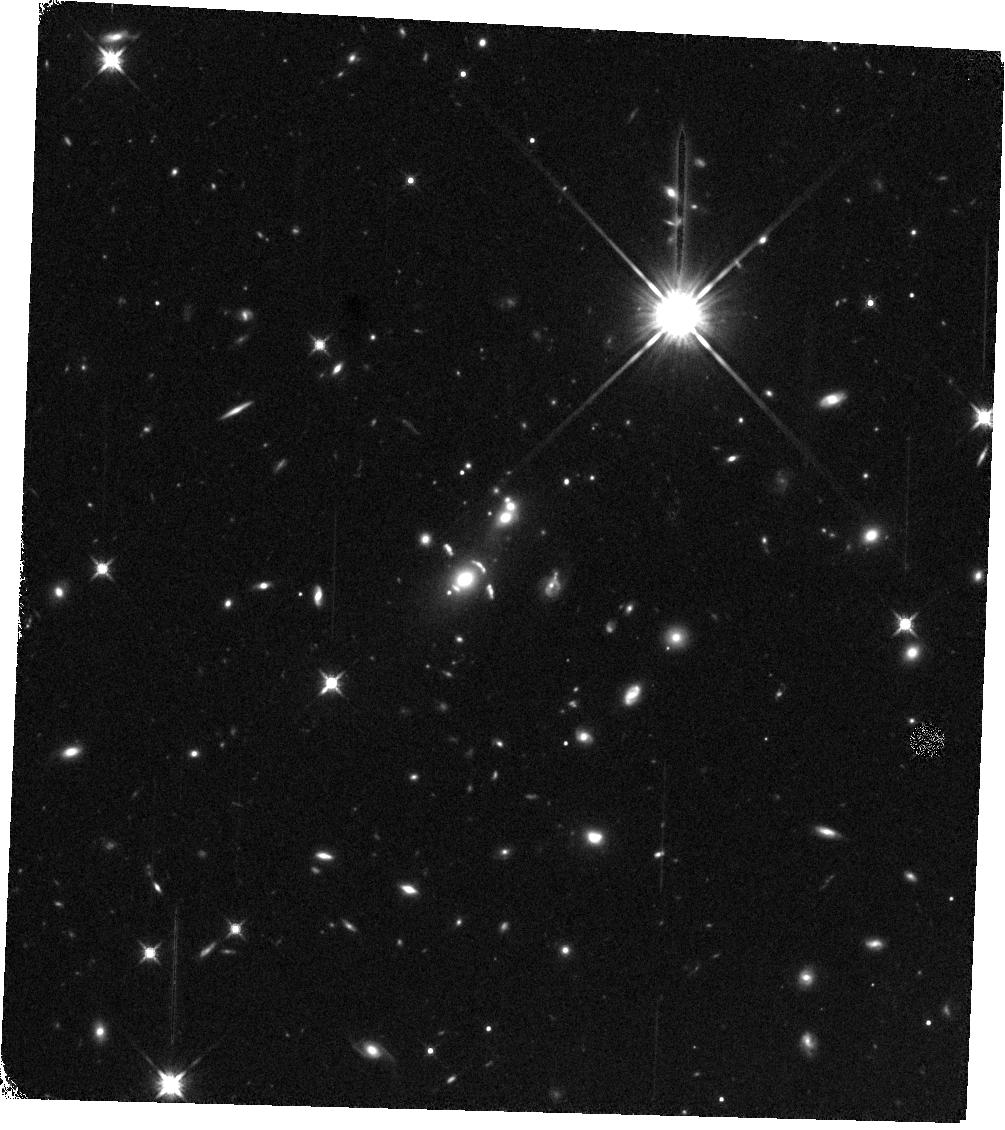
Target: SDSSJ2340+2947
Instrument: WFC3/IR
Filter: F140W
Exposure: 14 min
Observation ID: hst_14230_06_wfc3_ir_f140w_icwx06

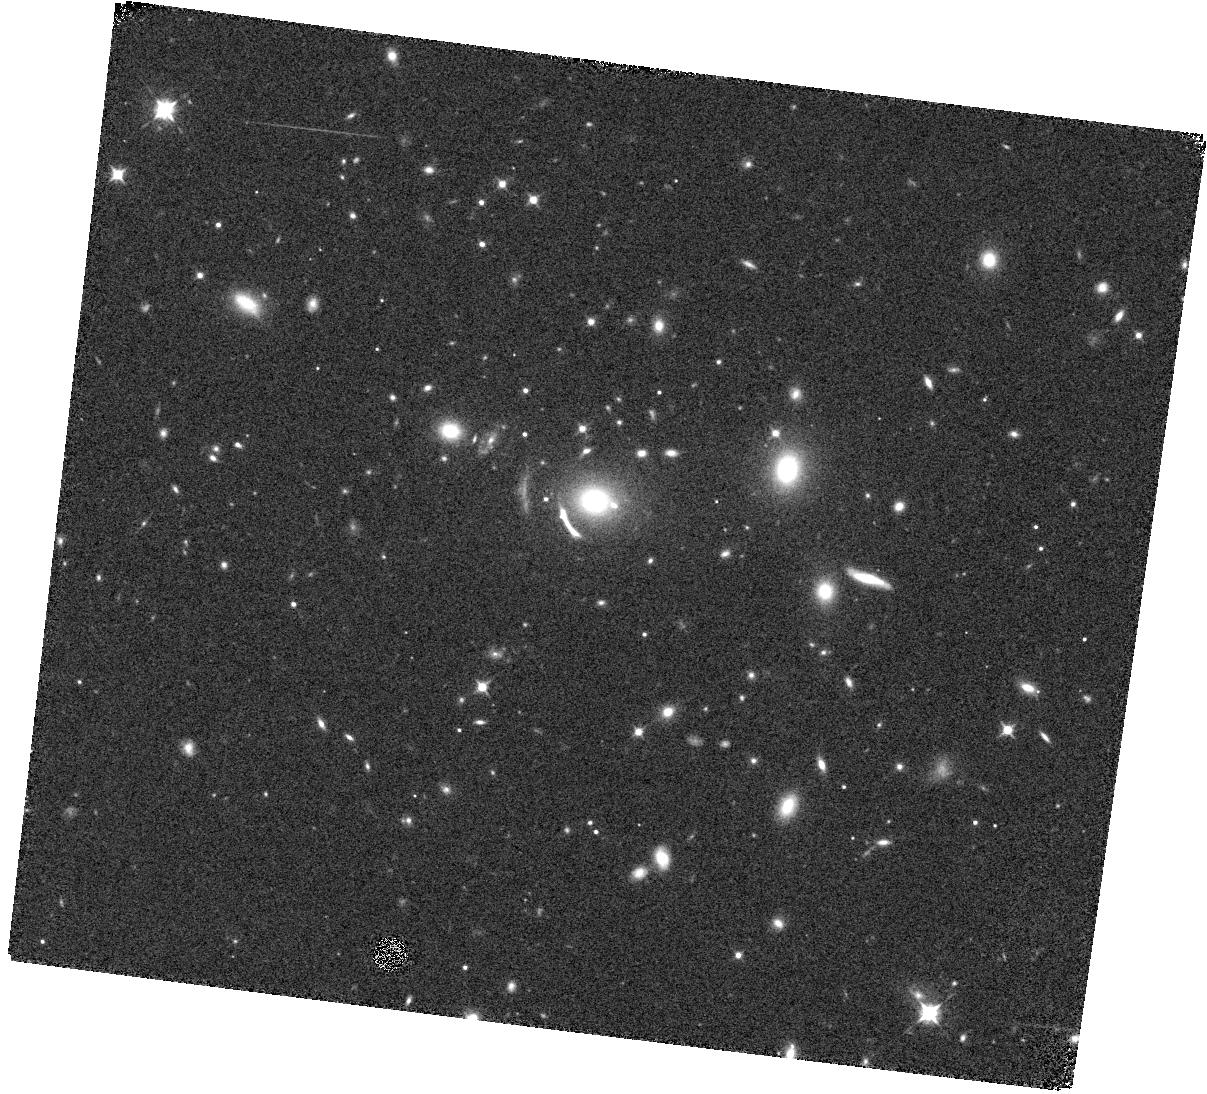
Target: SDSSJ1723+3411
Instrument: WFC3/IR
Filter: F105W
Exposure: 8 min
Observation ID: hst_14230_04_wfc3_ir_f105w_icwx04

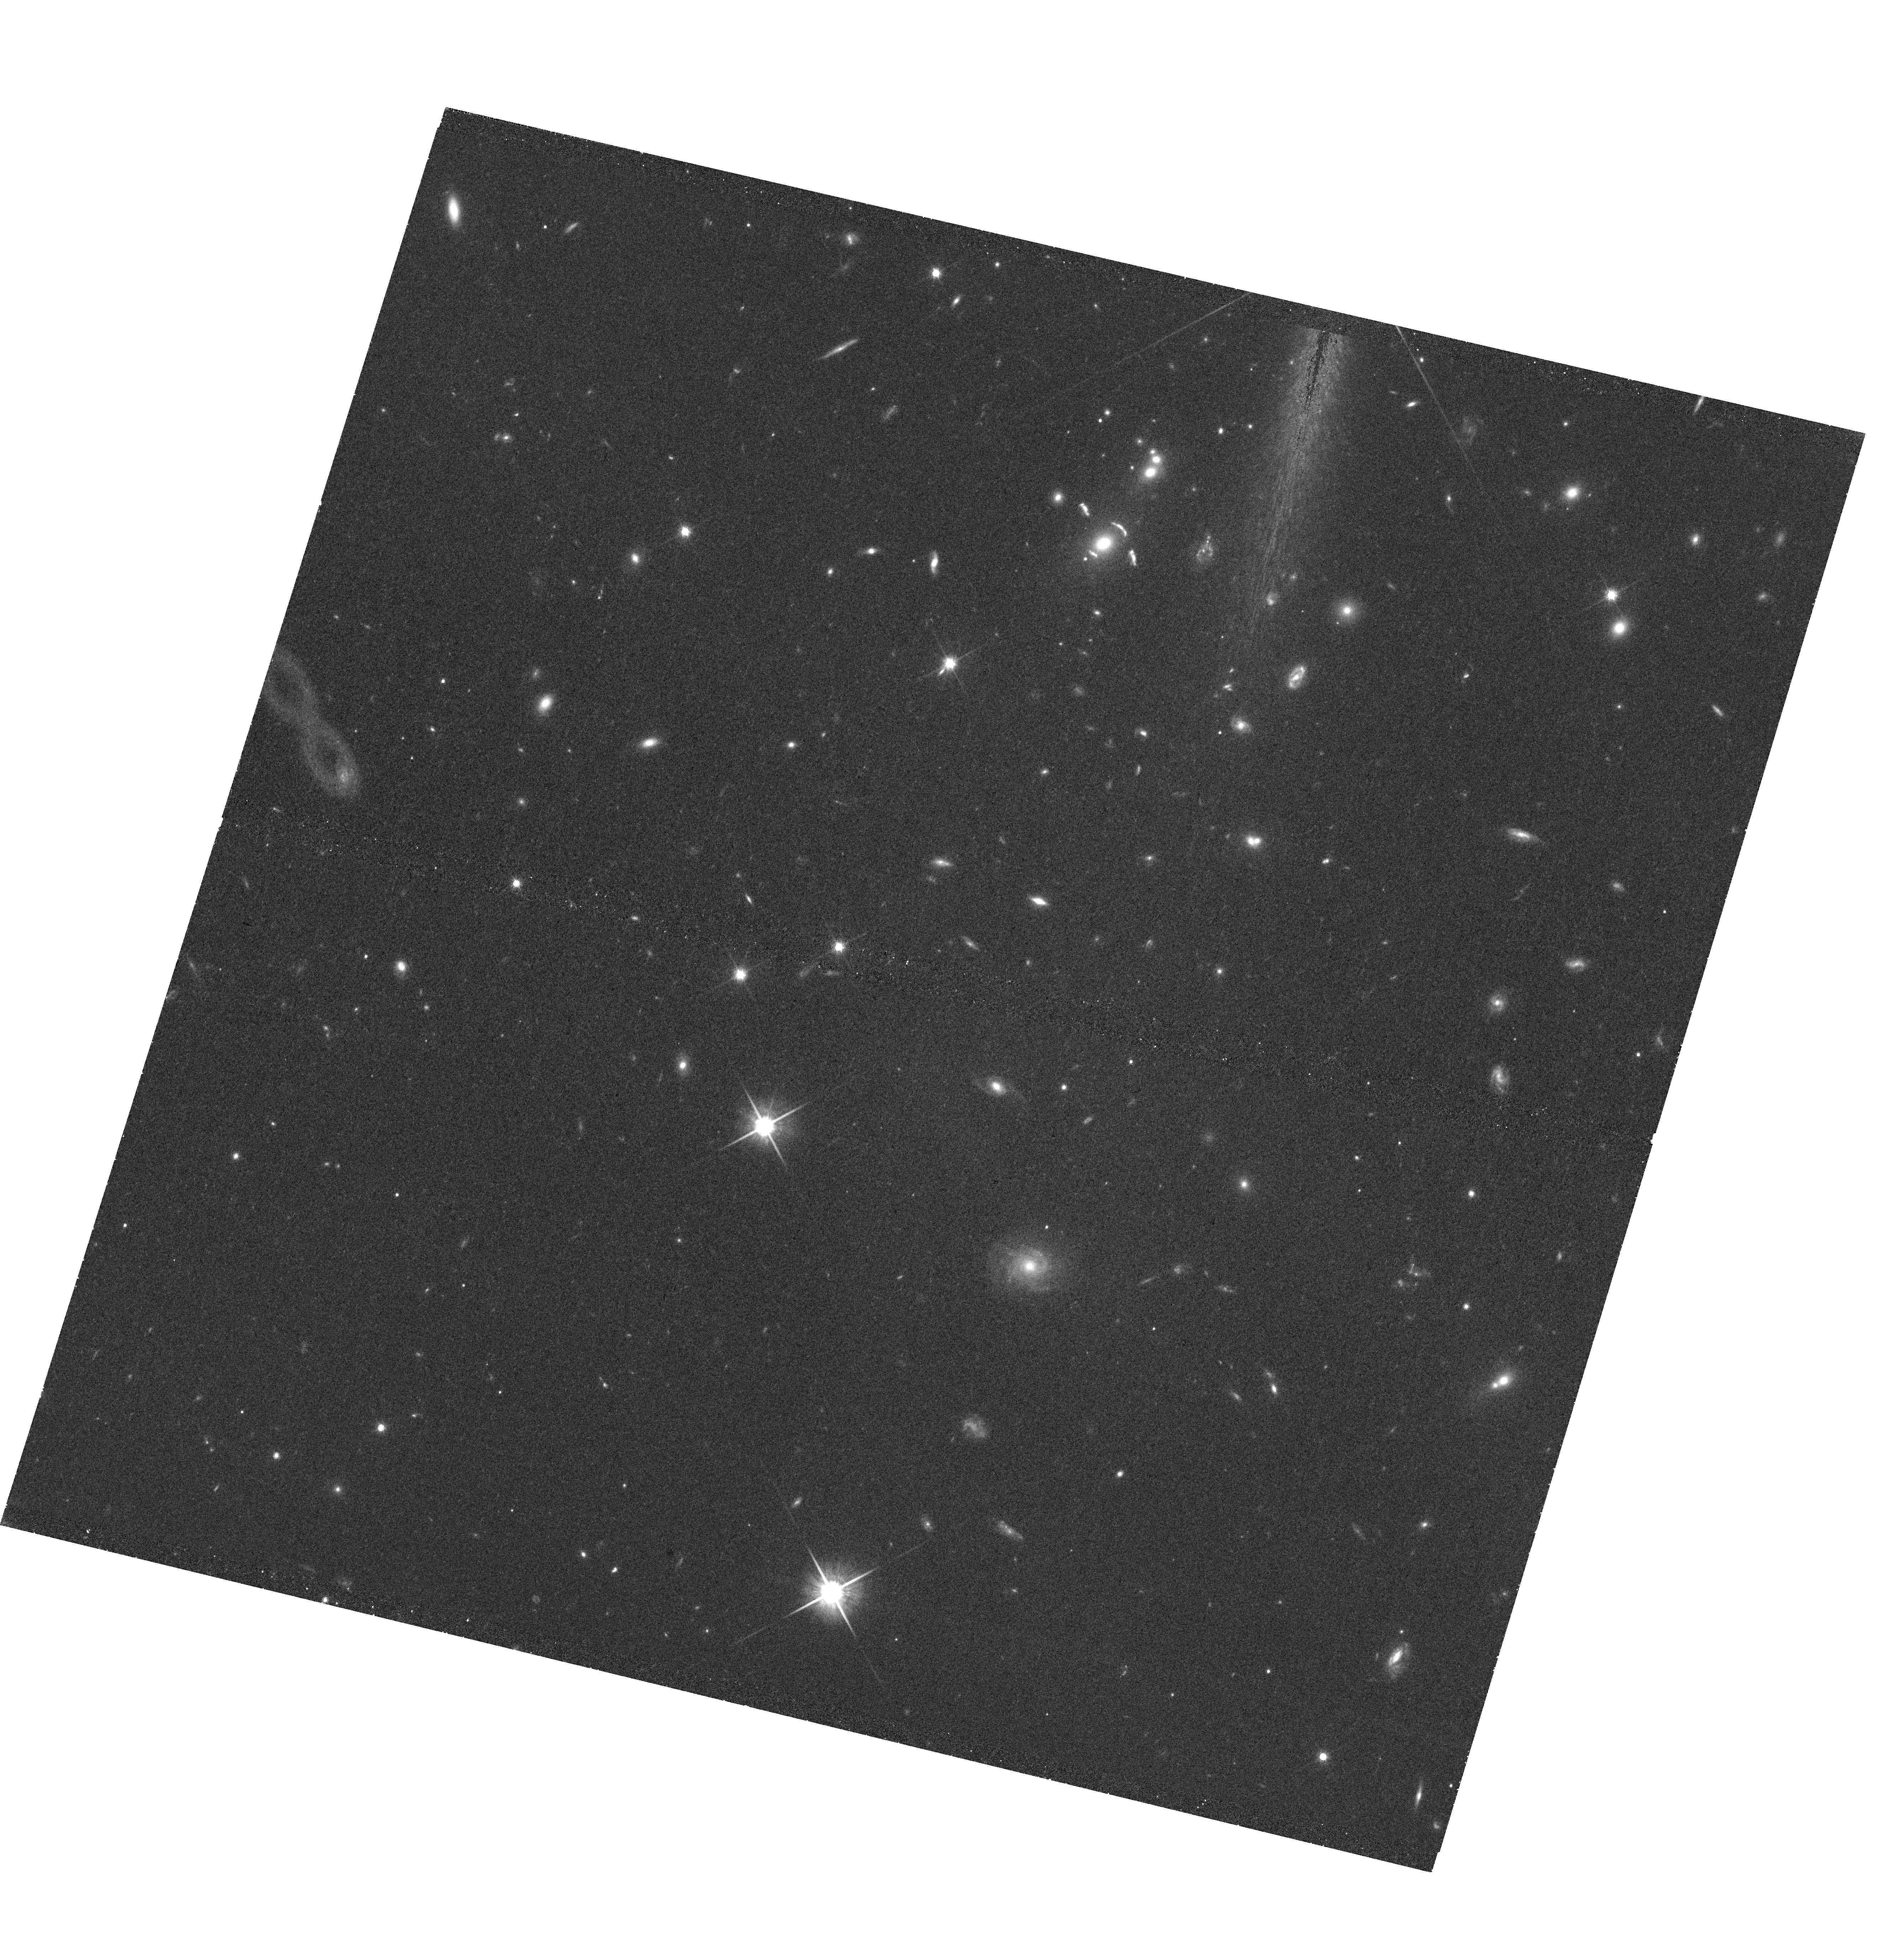
Target: SDSSJ2340+2947
Instrument: WFC3/UVIS
Filter: F814W
Exposure: 42 min
Observation ID: hst_14230_01_wfc3_uvis_f814w_icwx01

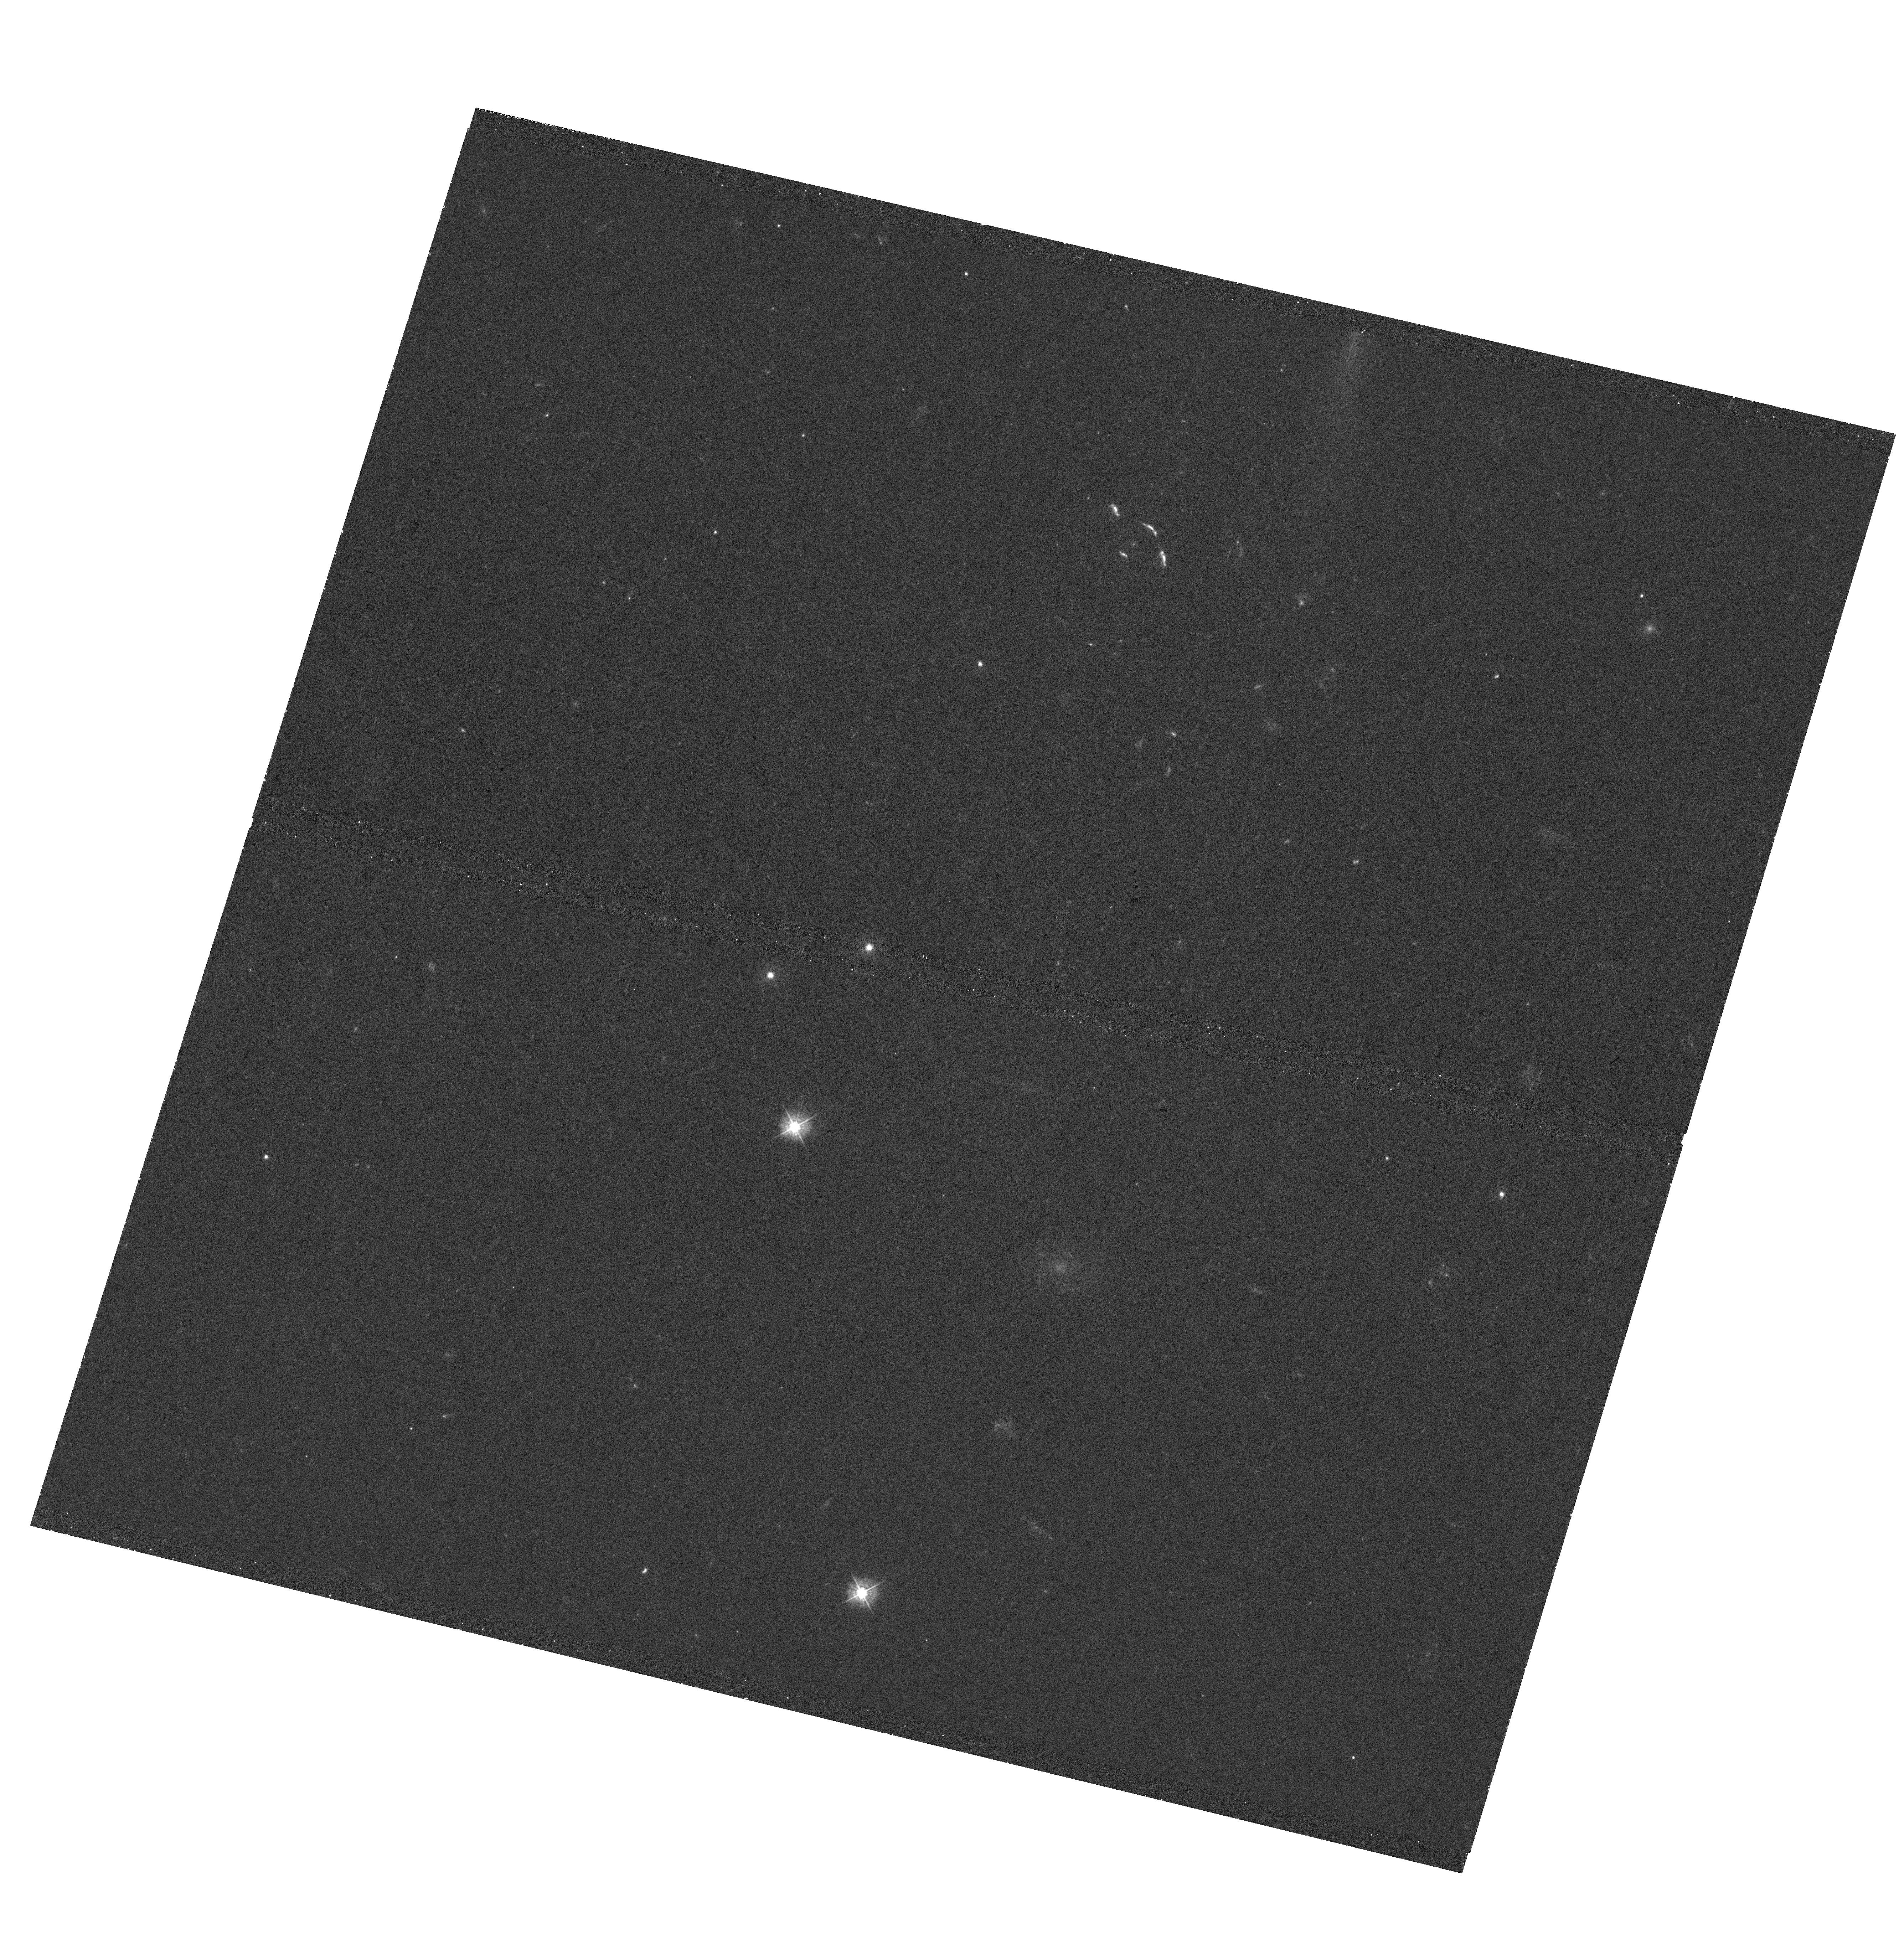
Target: SDSSJ2340+2947
Instrument: WFC3/UVIS
Filter: F390W
Exposure: 43 min
Observation ID: hst_14230_01_wfc3_uvis_f390w_icwx01

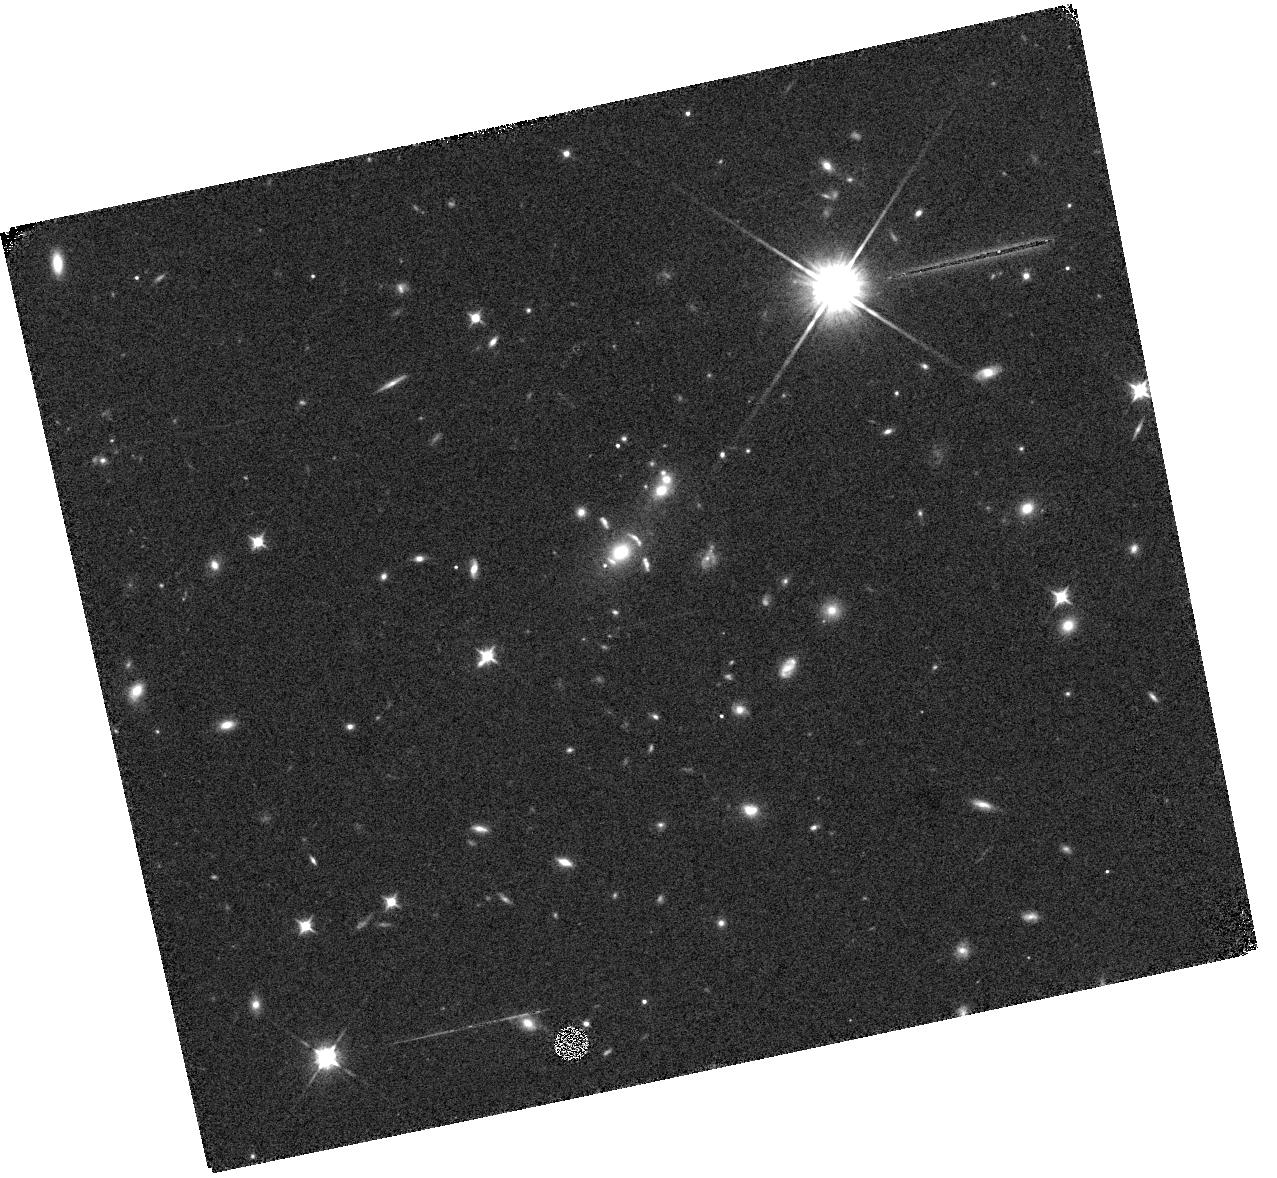
Target: SDSSJ2340+2947
Instrument: WFC3/IR
Filter: F105W
Exposure: 7 min
Observation ID: hst_14230_09_wfc3_ir_f105w_icwx09

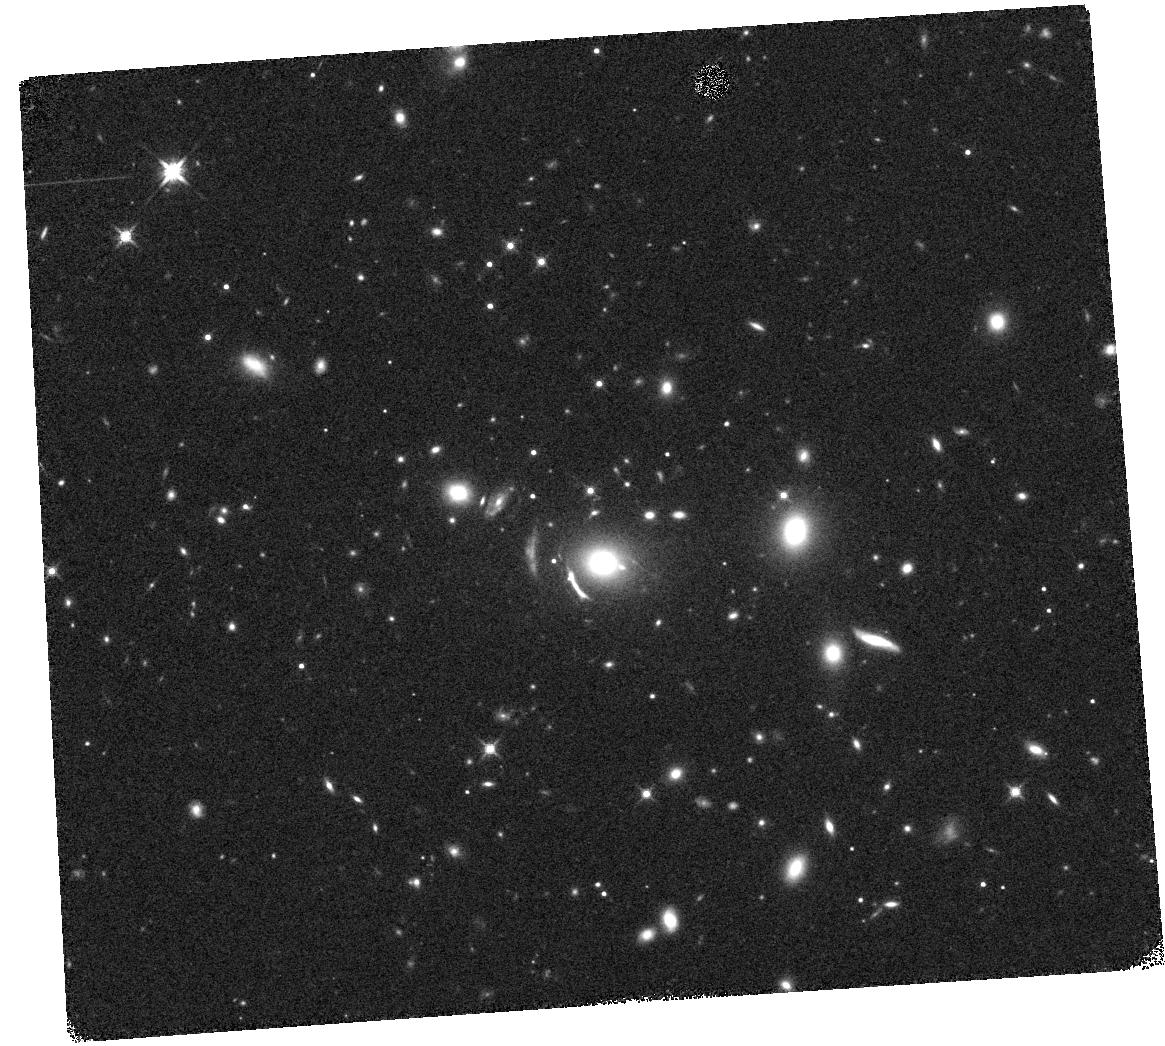
Target: SDSSJ1723+3411
Instrument: WFC3/IR
Filter: F140W
Exposure: 8 min
Observation ID: hst_14230_03_wfc3_ir_f140w_icwx03

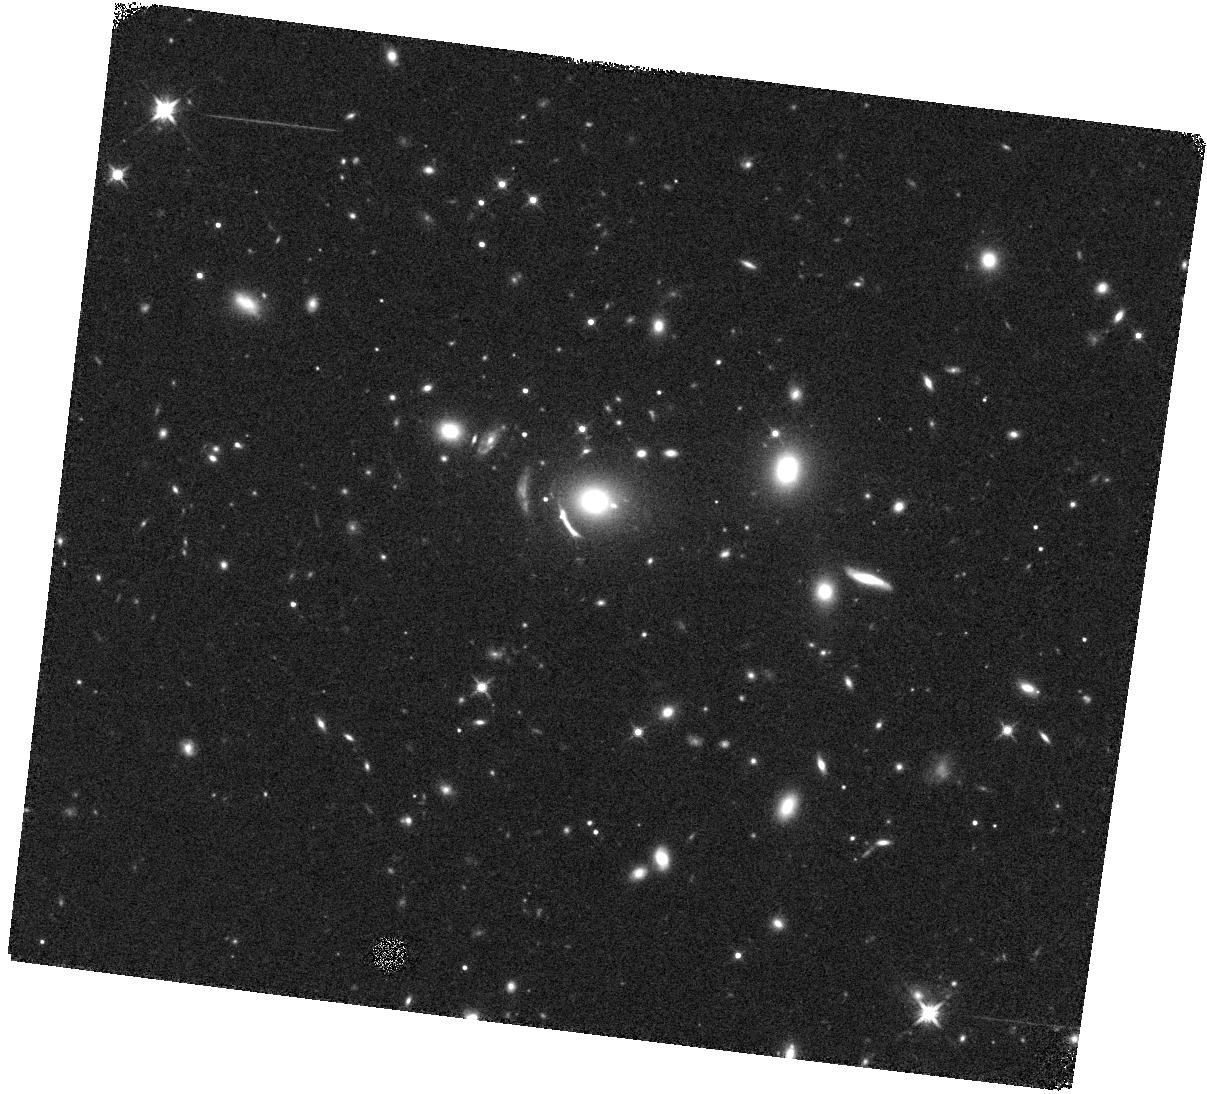
Target: SDSSJ1723+3411
Instrument: WFC3/IR
Filter: F140W
Exposure: 8 min
Observation ID: hst_14230_02_wfc3_ir_f140w_icwx02

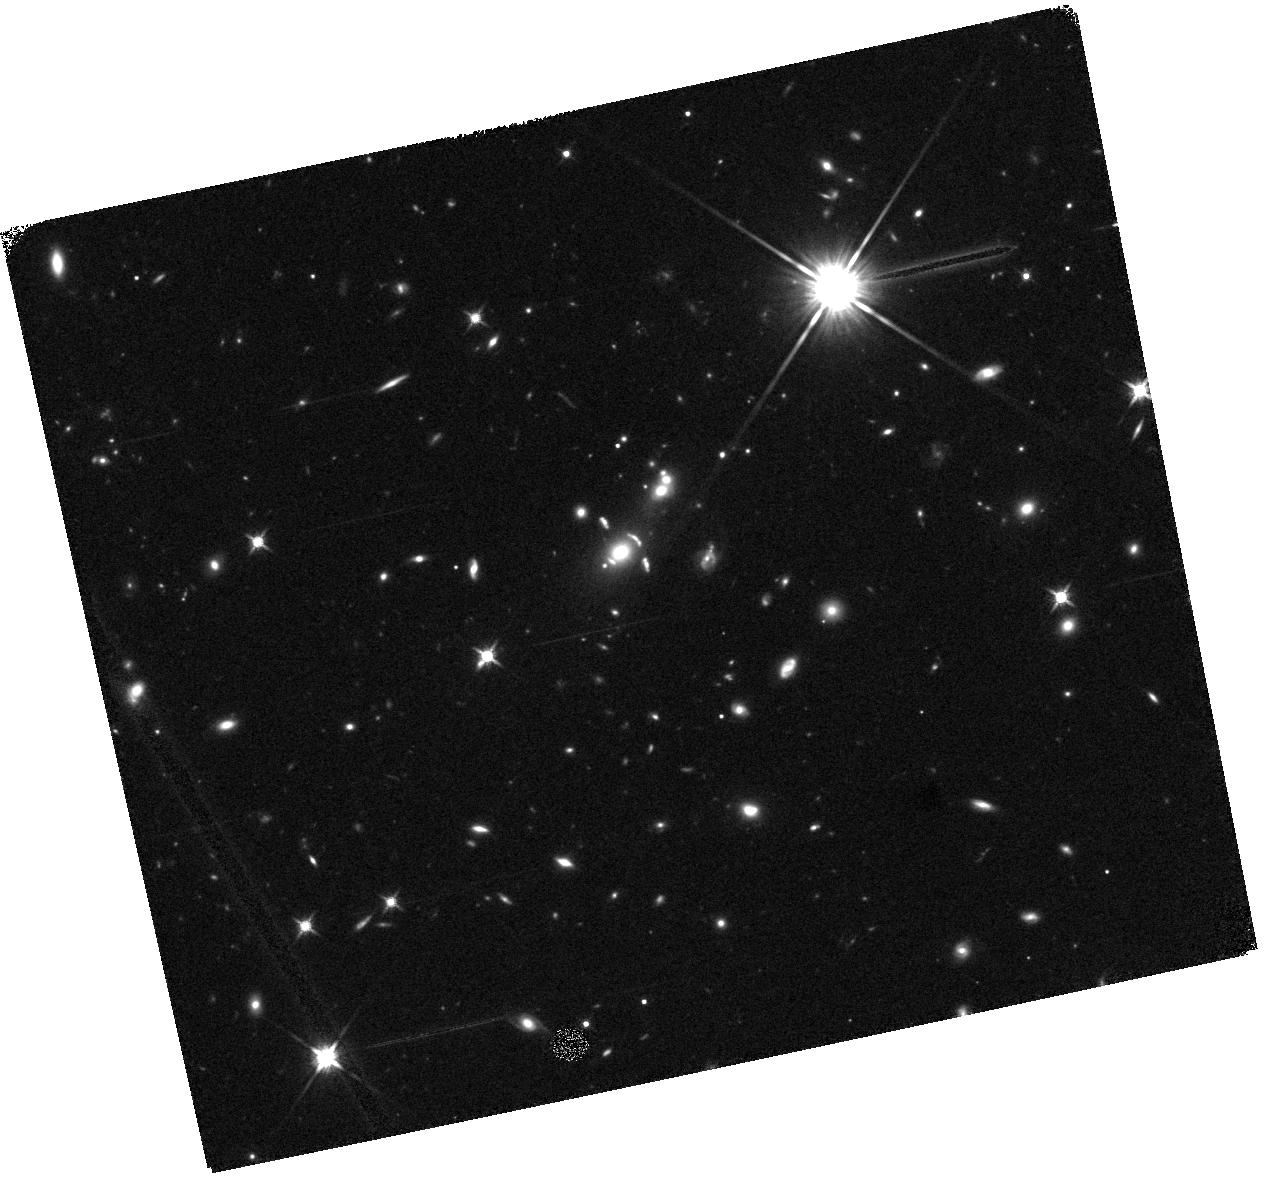
Target: SDSSJ2340+2947
Instrument: WFC3/IR
Filter: F140W
Exposure: 14 min
Observation ID: hst_14230_07_wfc3_ir_f140w_icwx07

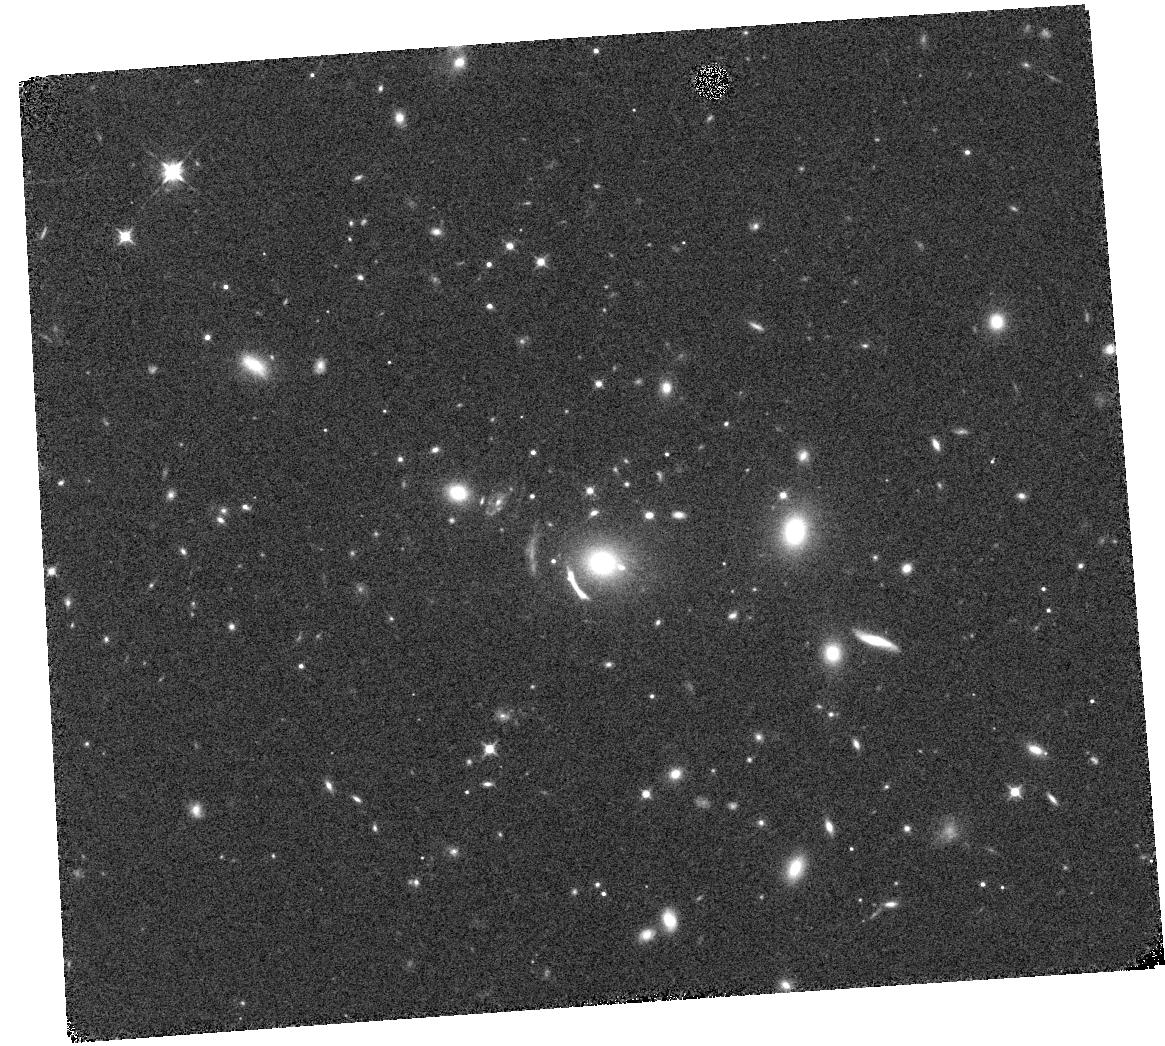
Target: SDSSJ1723+3411
Instrument: WFC3/IR
Filter: F105W
Exposure: 8 min
Observation ID: hst_14230_05_wfc3_ir_f105w_icwx05

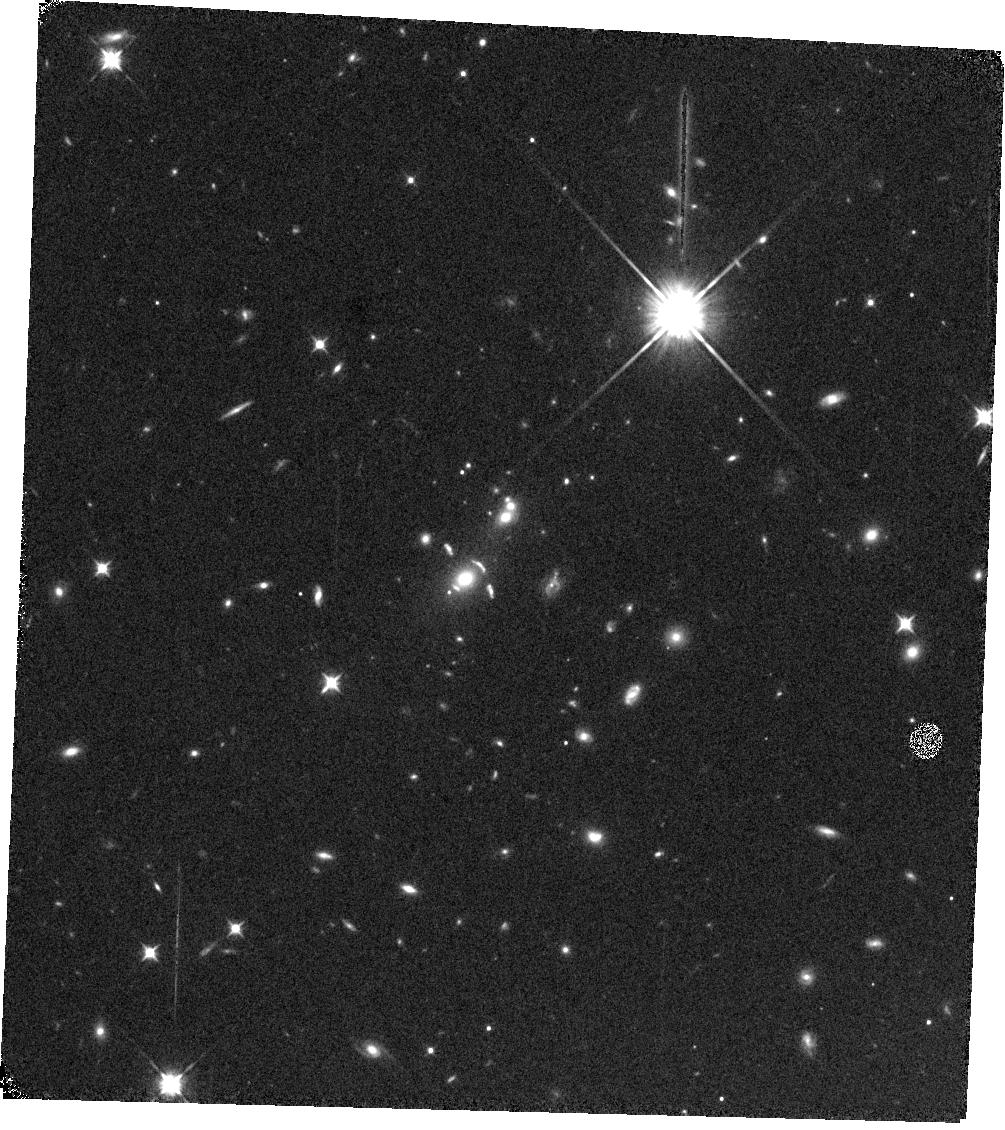
Target: SDSSJ2340+2947
Instrument: WFC3/IR
Filter: F105W
Exposure: 9 min
Observation ID: hst_14230_08_wfc3_ir_f105w_icwx08

The Ultimate Emission Line Diagnostics Study at z=1.4 (PI: Rigby, Jane R.)

We propose the ultimate WFC3 grism spectroscopy, in terms of spatial resolution, signal-to-noise ratio, and diagnostic emission line coverage, at z=1.4. The targets are two extremely bright lensed galaxies at redshifts of 1.329 and 1.420. These redshifts place all of rest-frame optical diagnostic emission lines, from [O II] 3727 to [S II] 6731 A, in the WFC3 G102 and G141 grisms. On spatial scales down to 100~pc, we will map the star formation rate, metallicity, extinction, and excitation across these two galaxies, and thereby measure not only the physical conditions of star formation, but how those conditions vary spatially. For the target that currently lacks HST and Spitzer imaging, we propose 2 orbits of WFC3/UVIS imaging to enable creation of a lensing map, and 1~hr of Spitzer to obtain a stellar mass estimate. This program will be a legacy for HST, the most rigorous in situ test yet of strong-line nebular line diagnostics in the distant universe, and will establish a benchmark for far larger grism surveys in which HST has invested some 700 orbits.